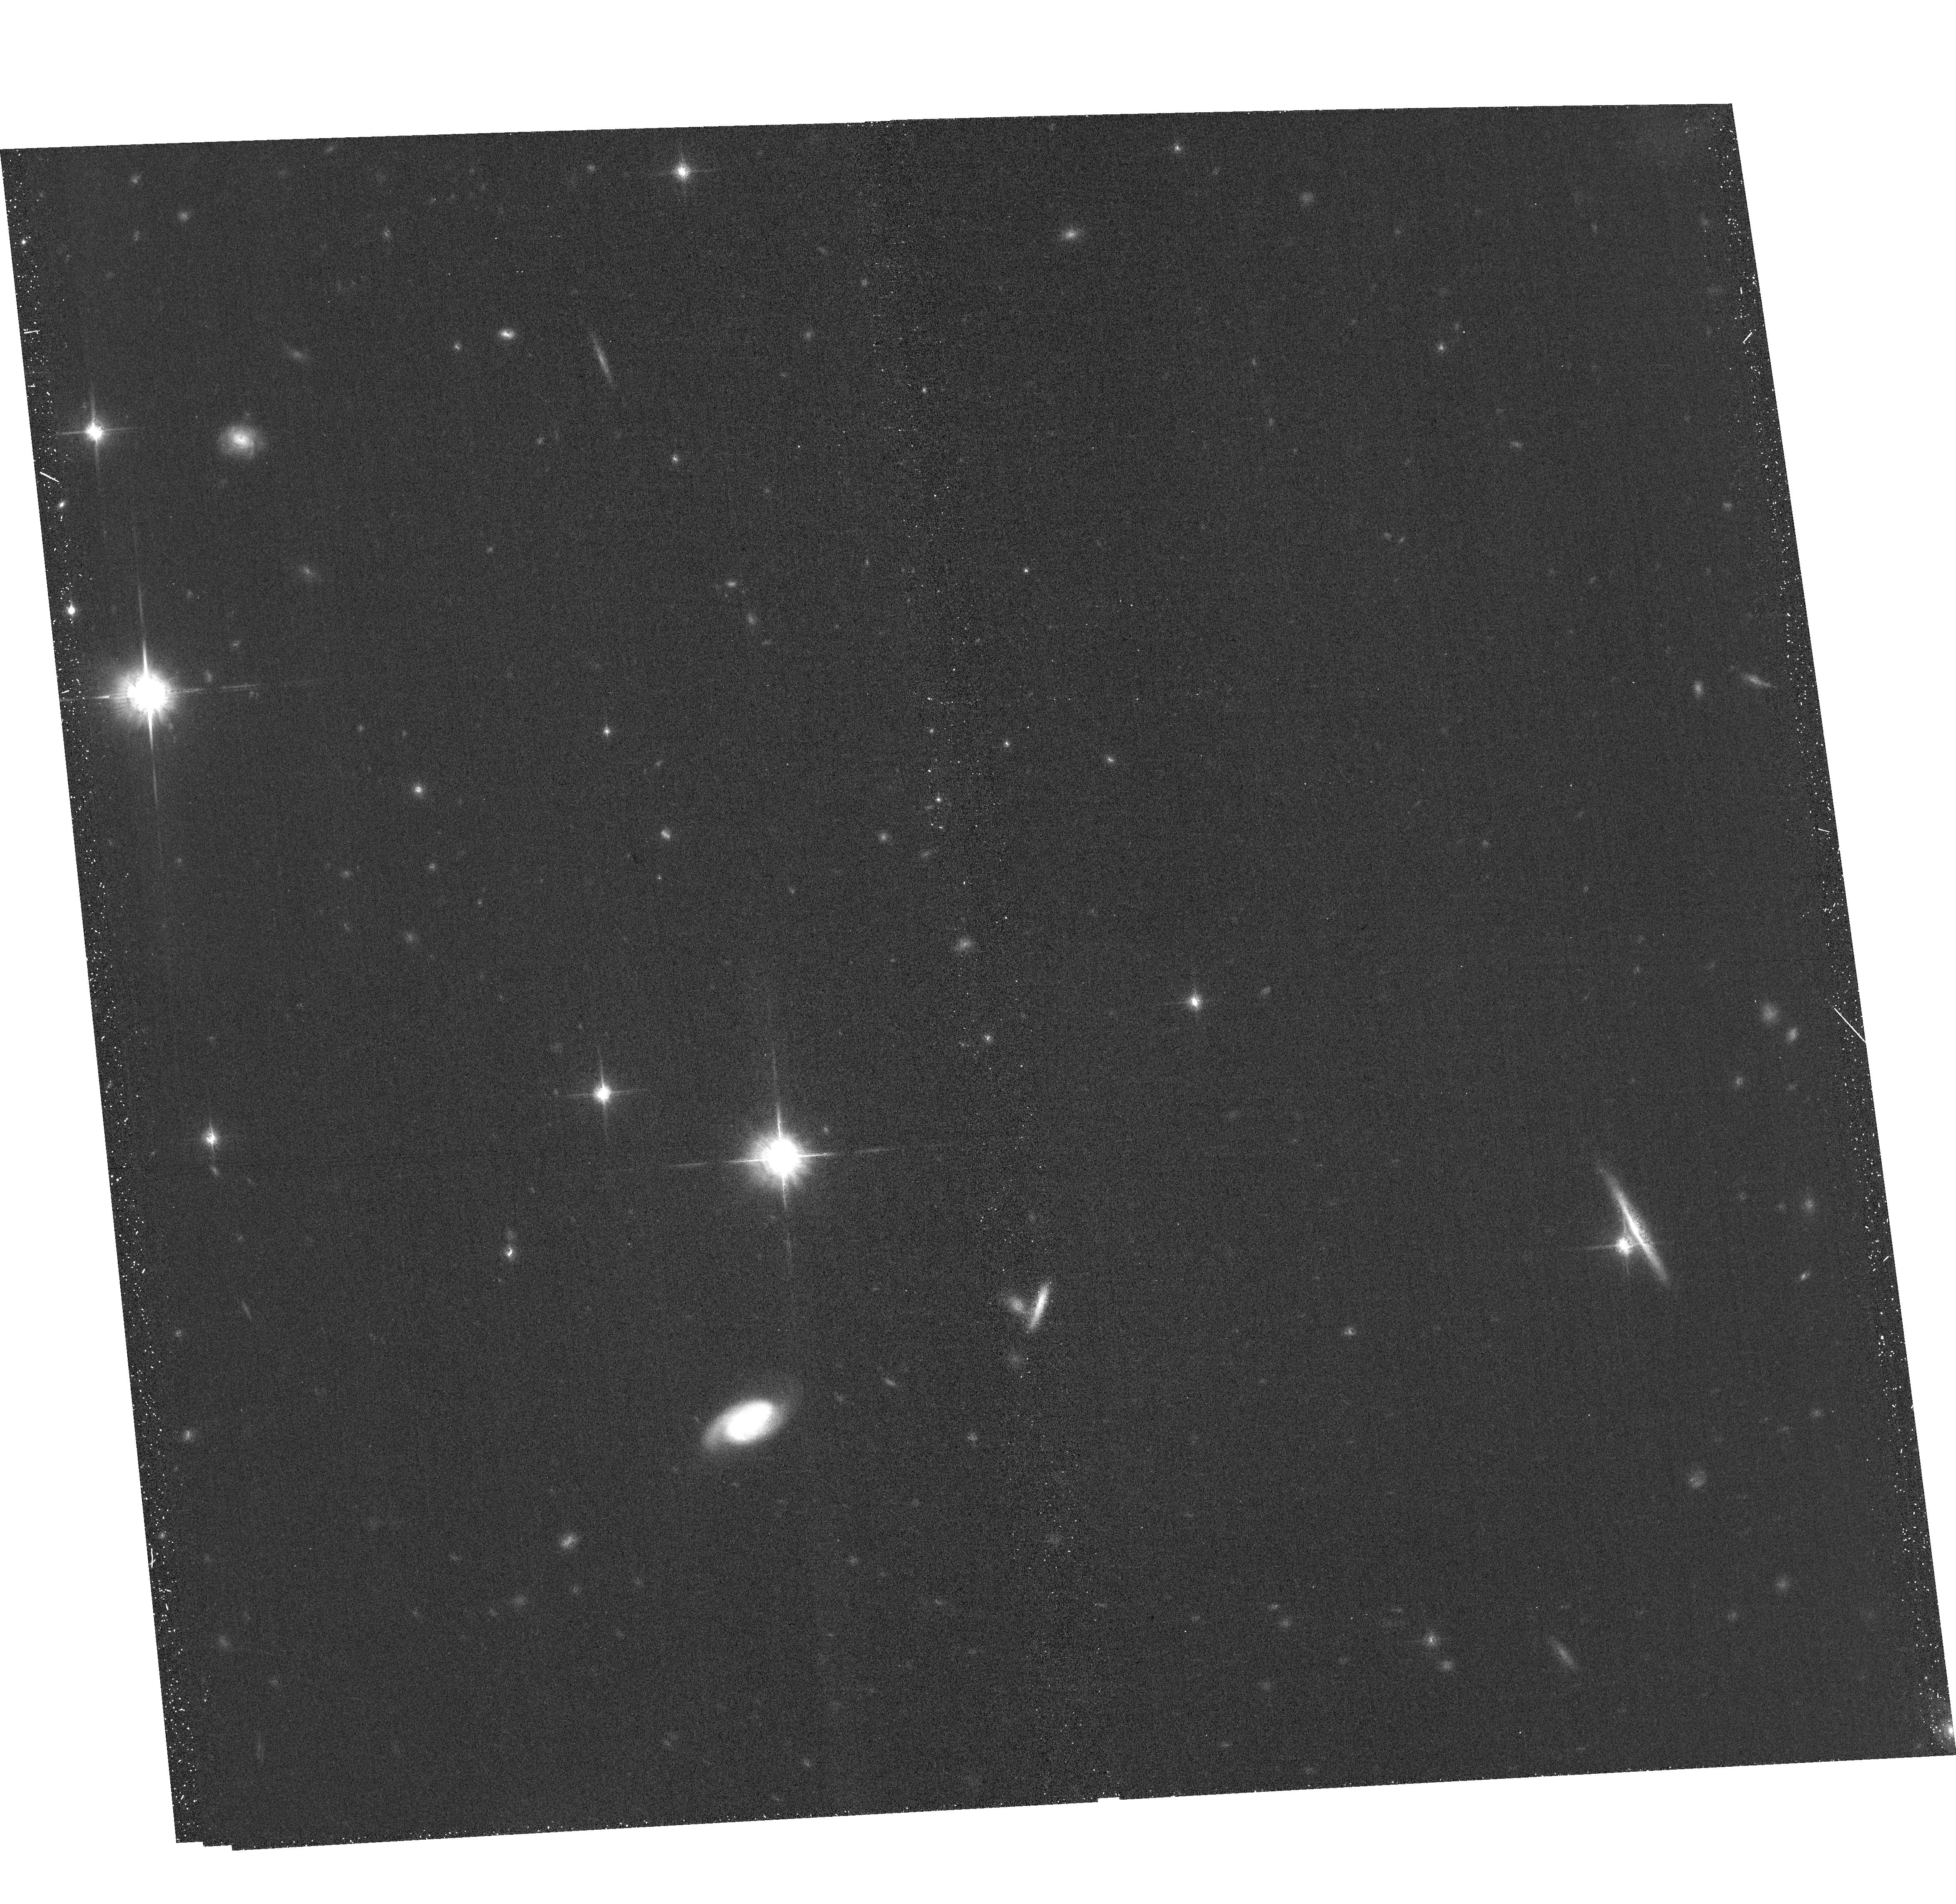
Target: CFBDSIRJ145829+101343
Instrument: ACS/WFC
Filter: F850LP
Exposure: 35 min
Observation ID: hst_17412_53_acs_wfc_f850lp_jf9953

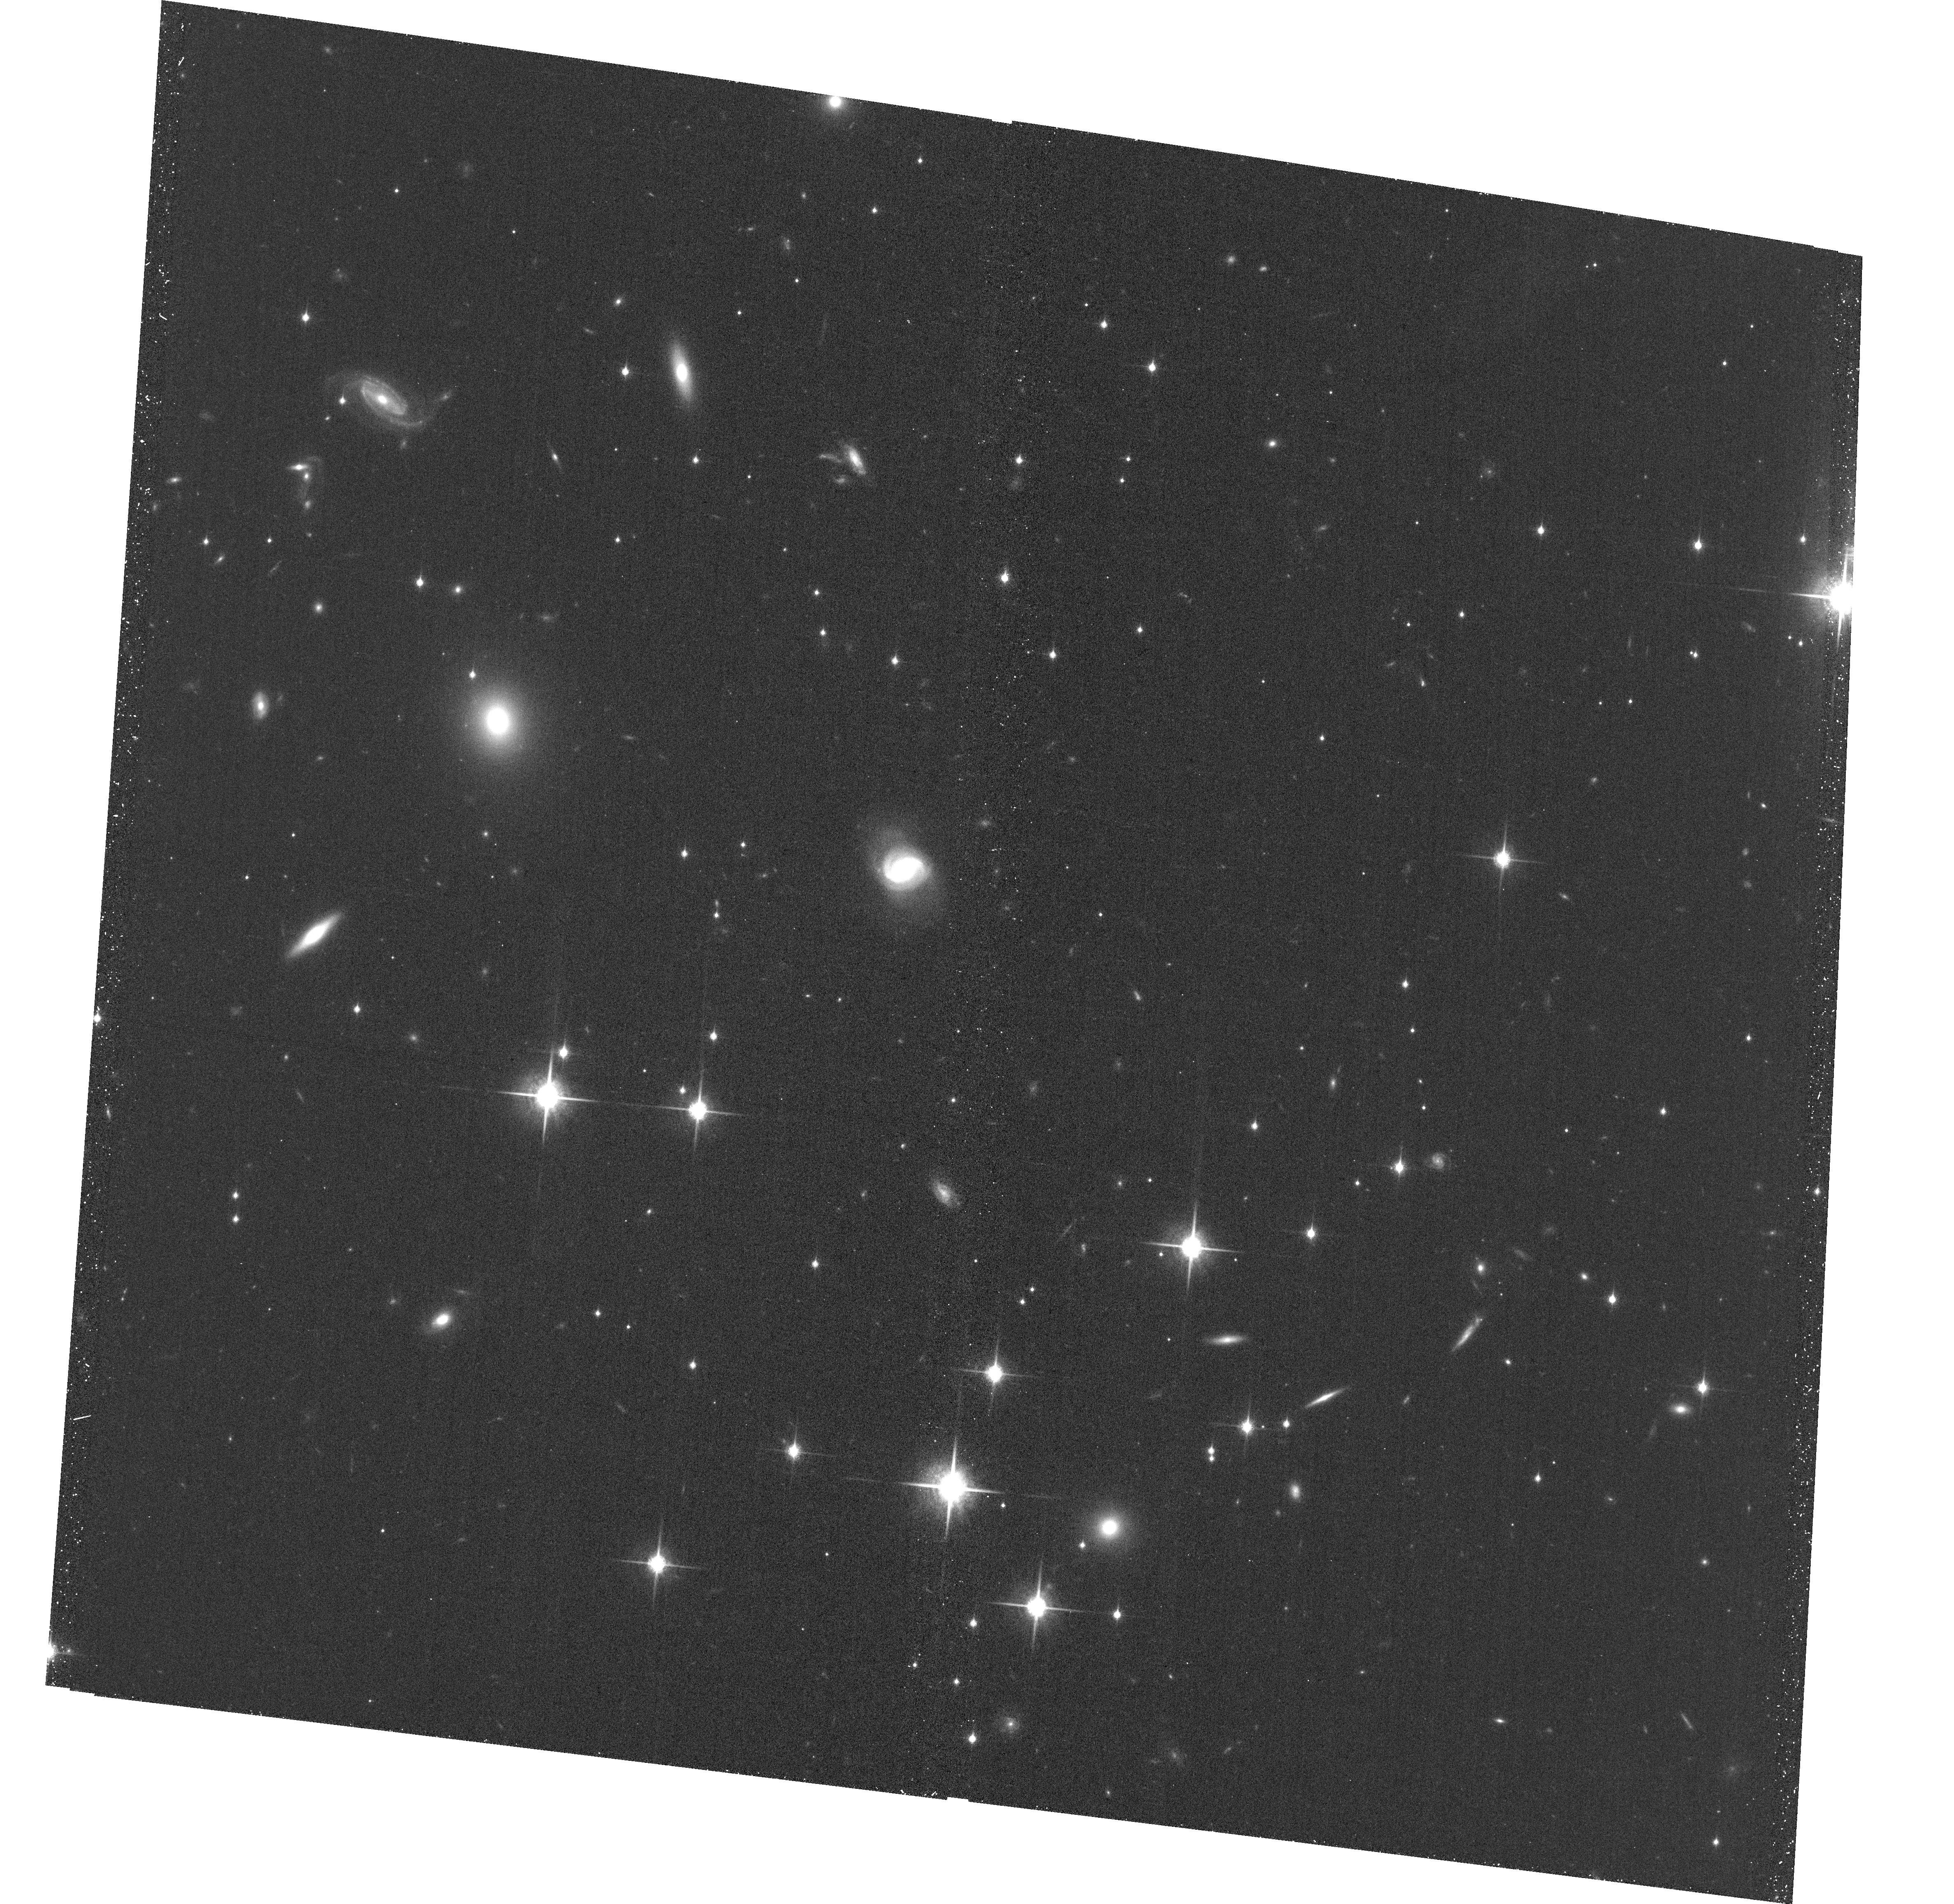
Target: WISEJ014656.66+423410.0
Instrument: ACS/WFC
Filter: F850LP
Exposure: 35 min
Observation ID: hst_17412_01_acs_wfc_f850lp_jf9901

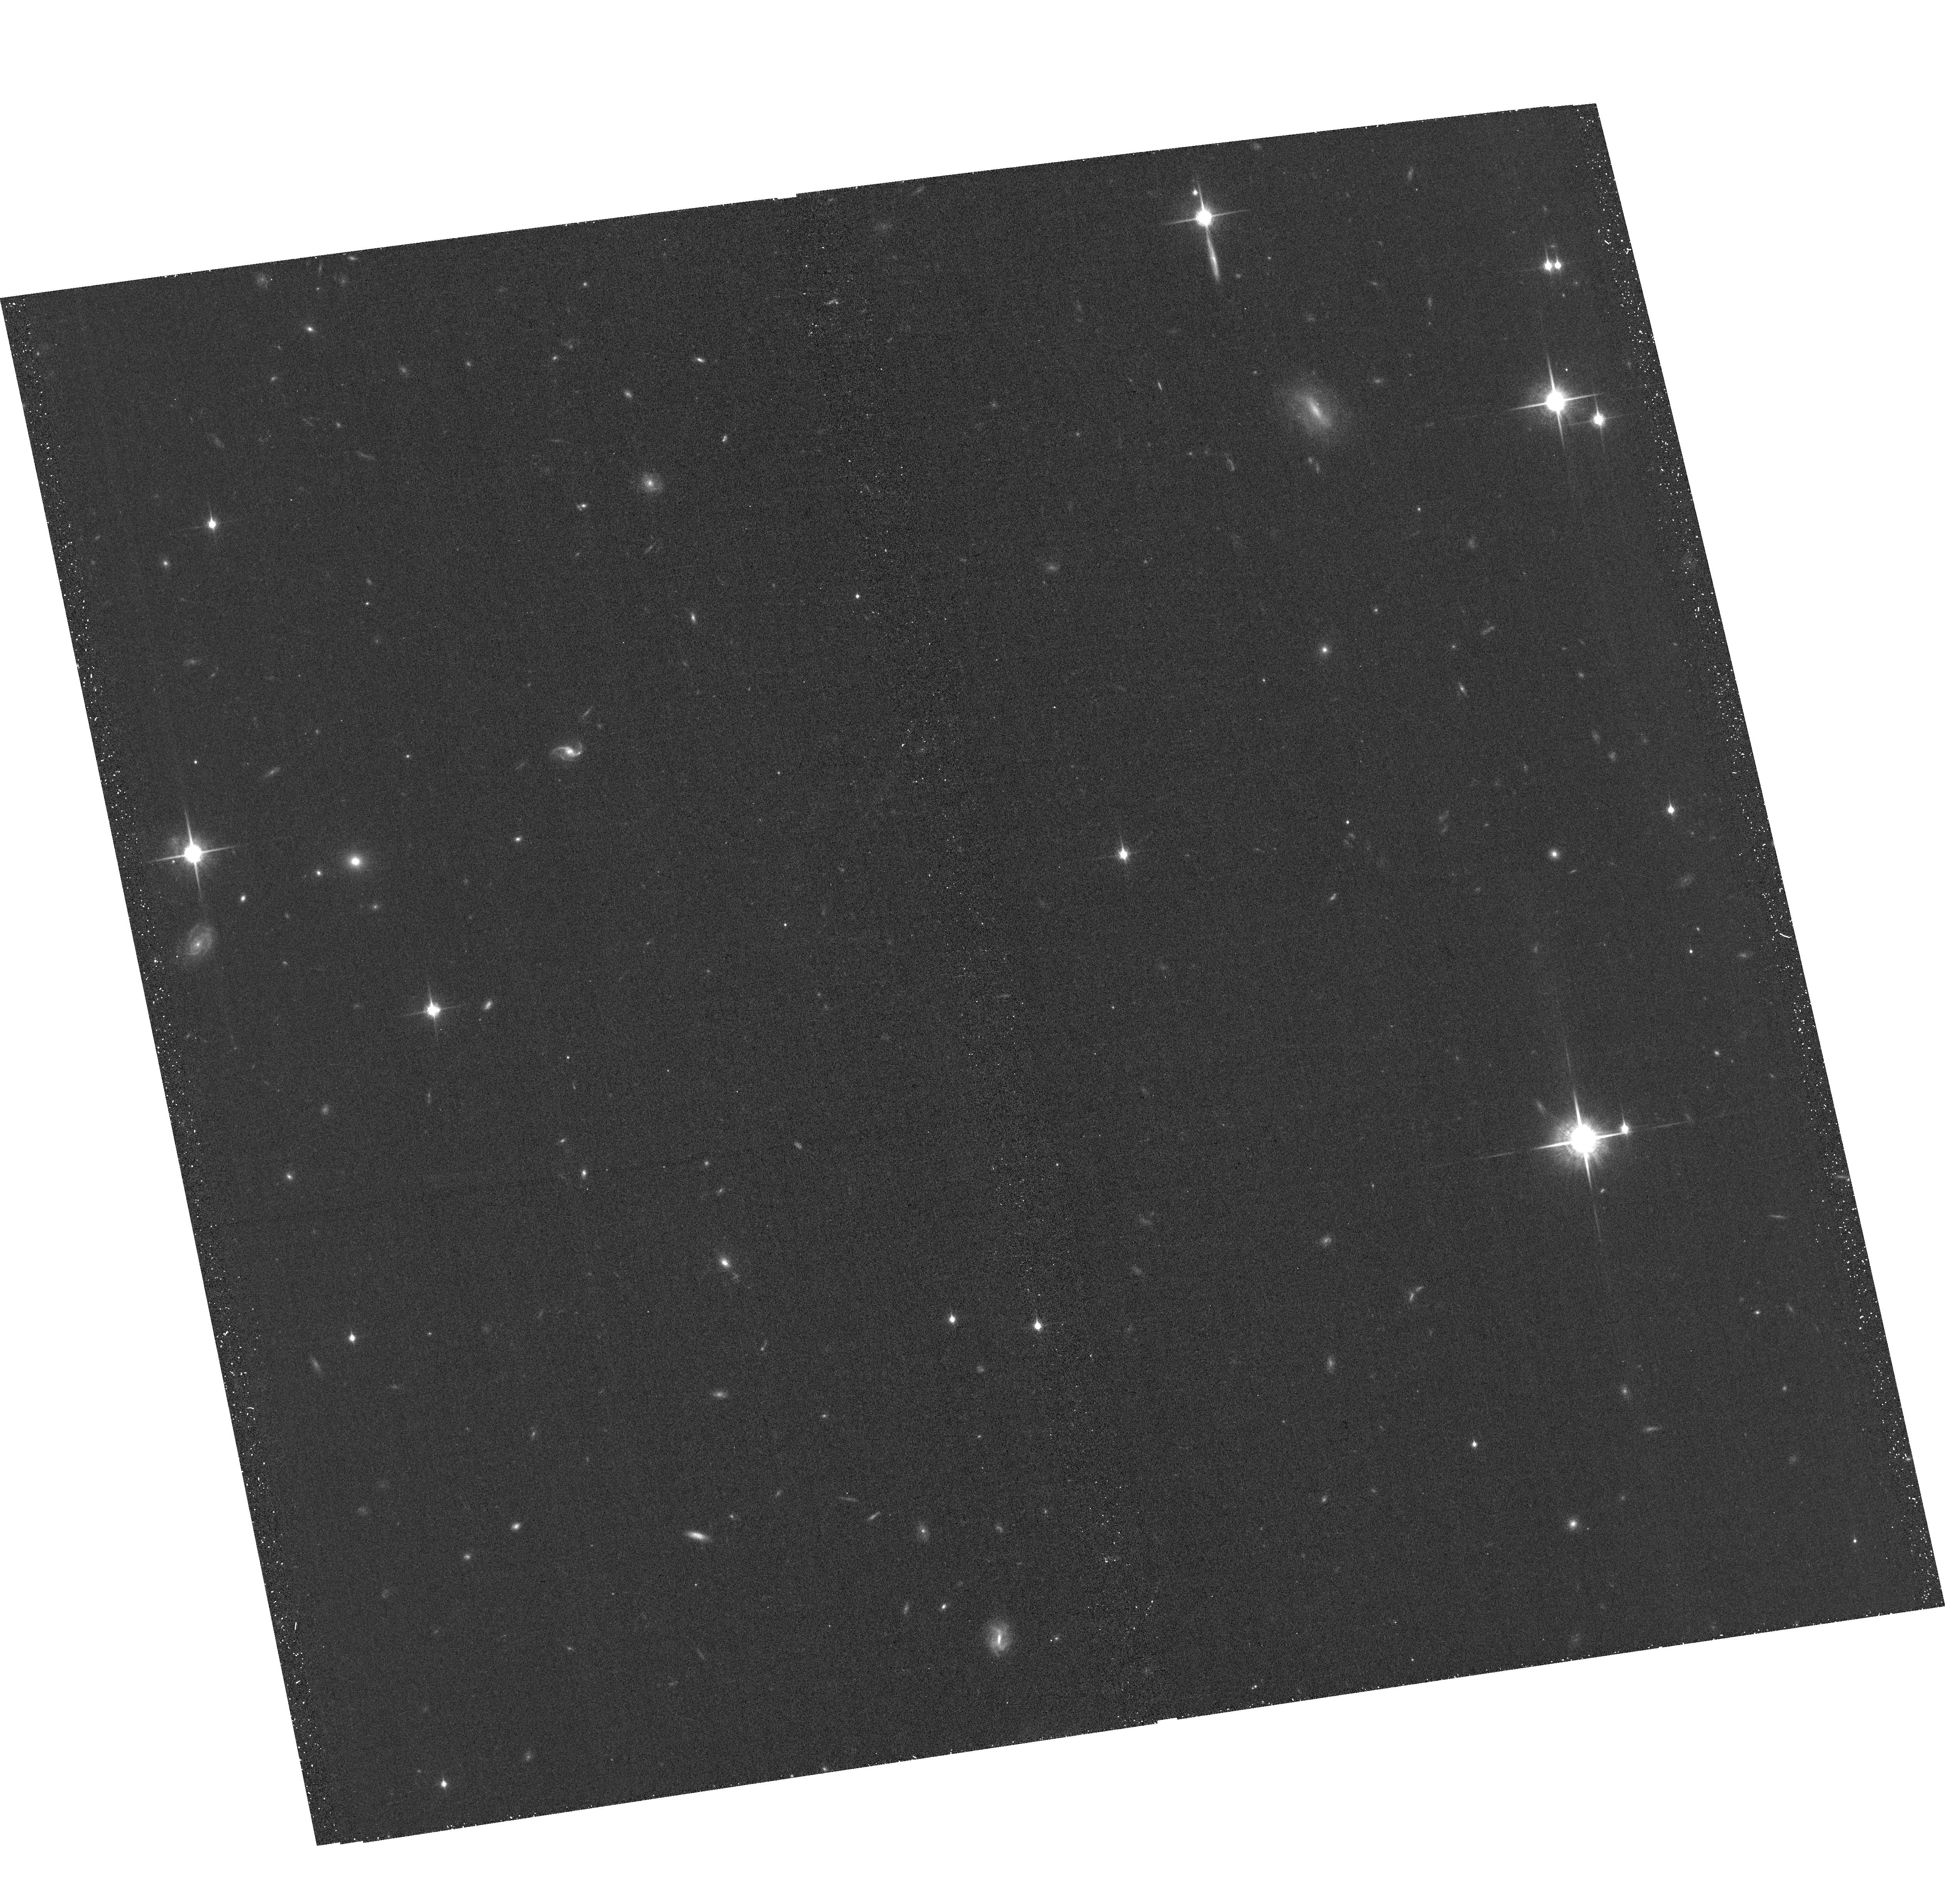
Target: WISEJ090649.35+473538.5
Instrument: ACS/WFC
Filter: F850LP
Exposure: 36 min
Observation ID: hst_17412_02_acs_wfc_f850lp_jf9902

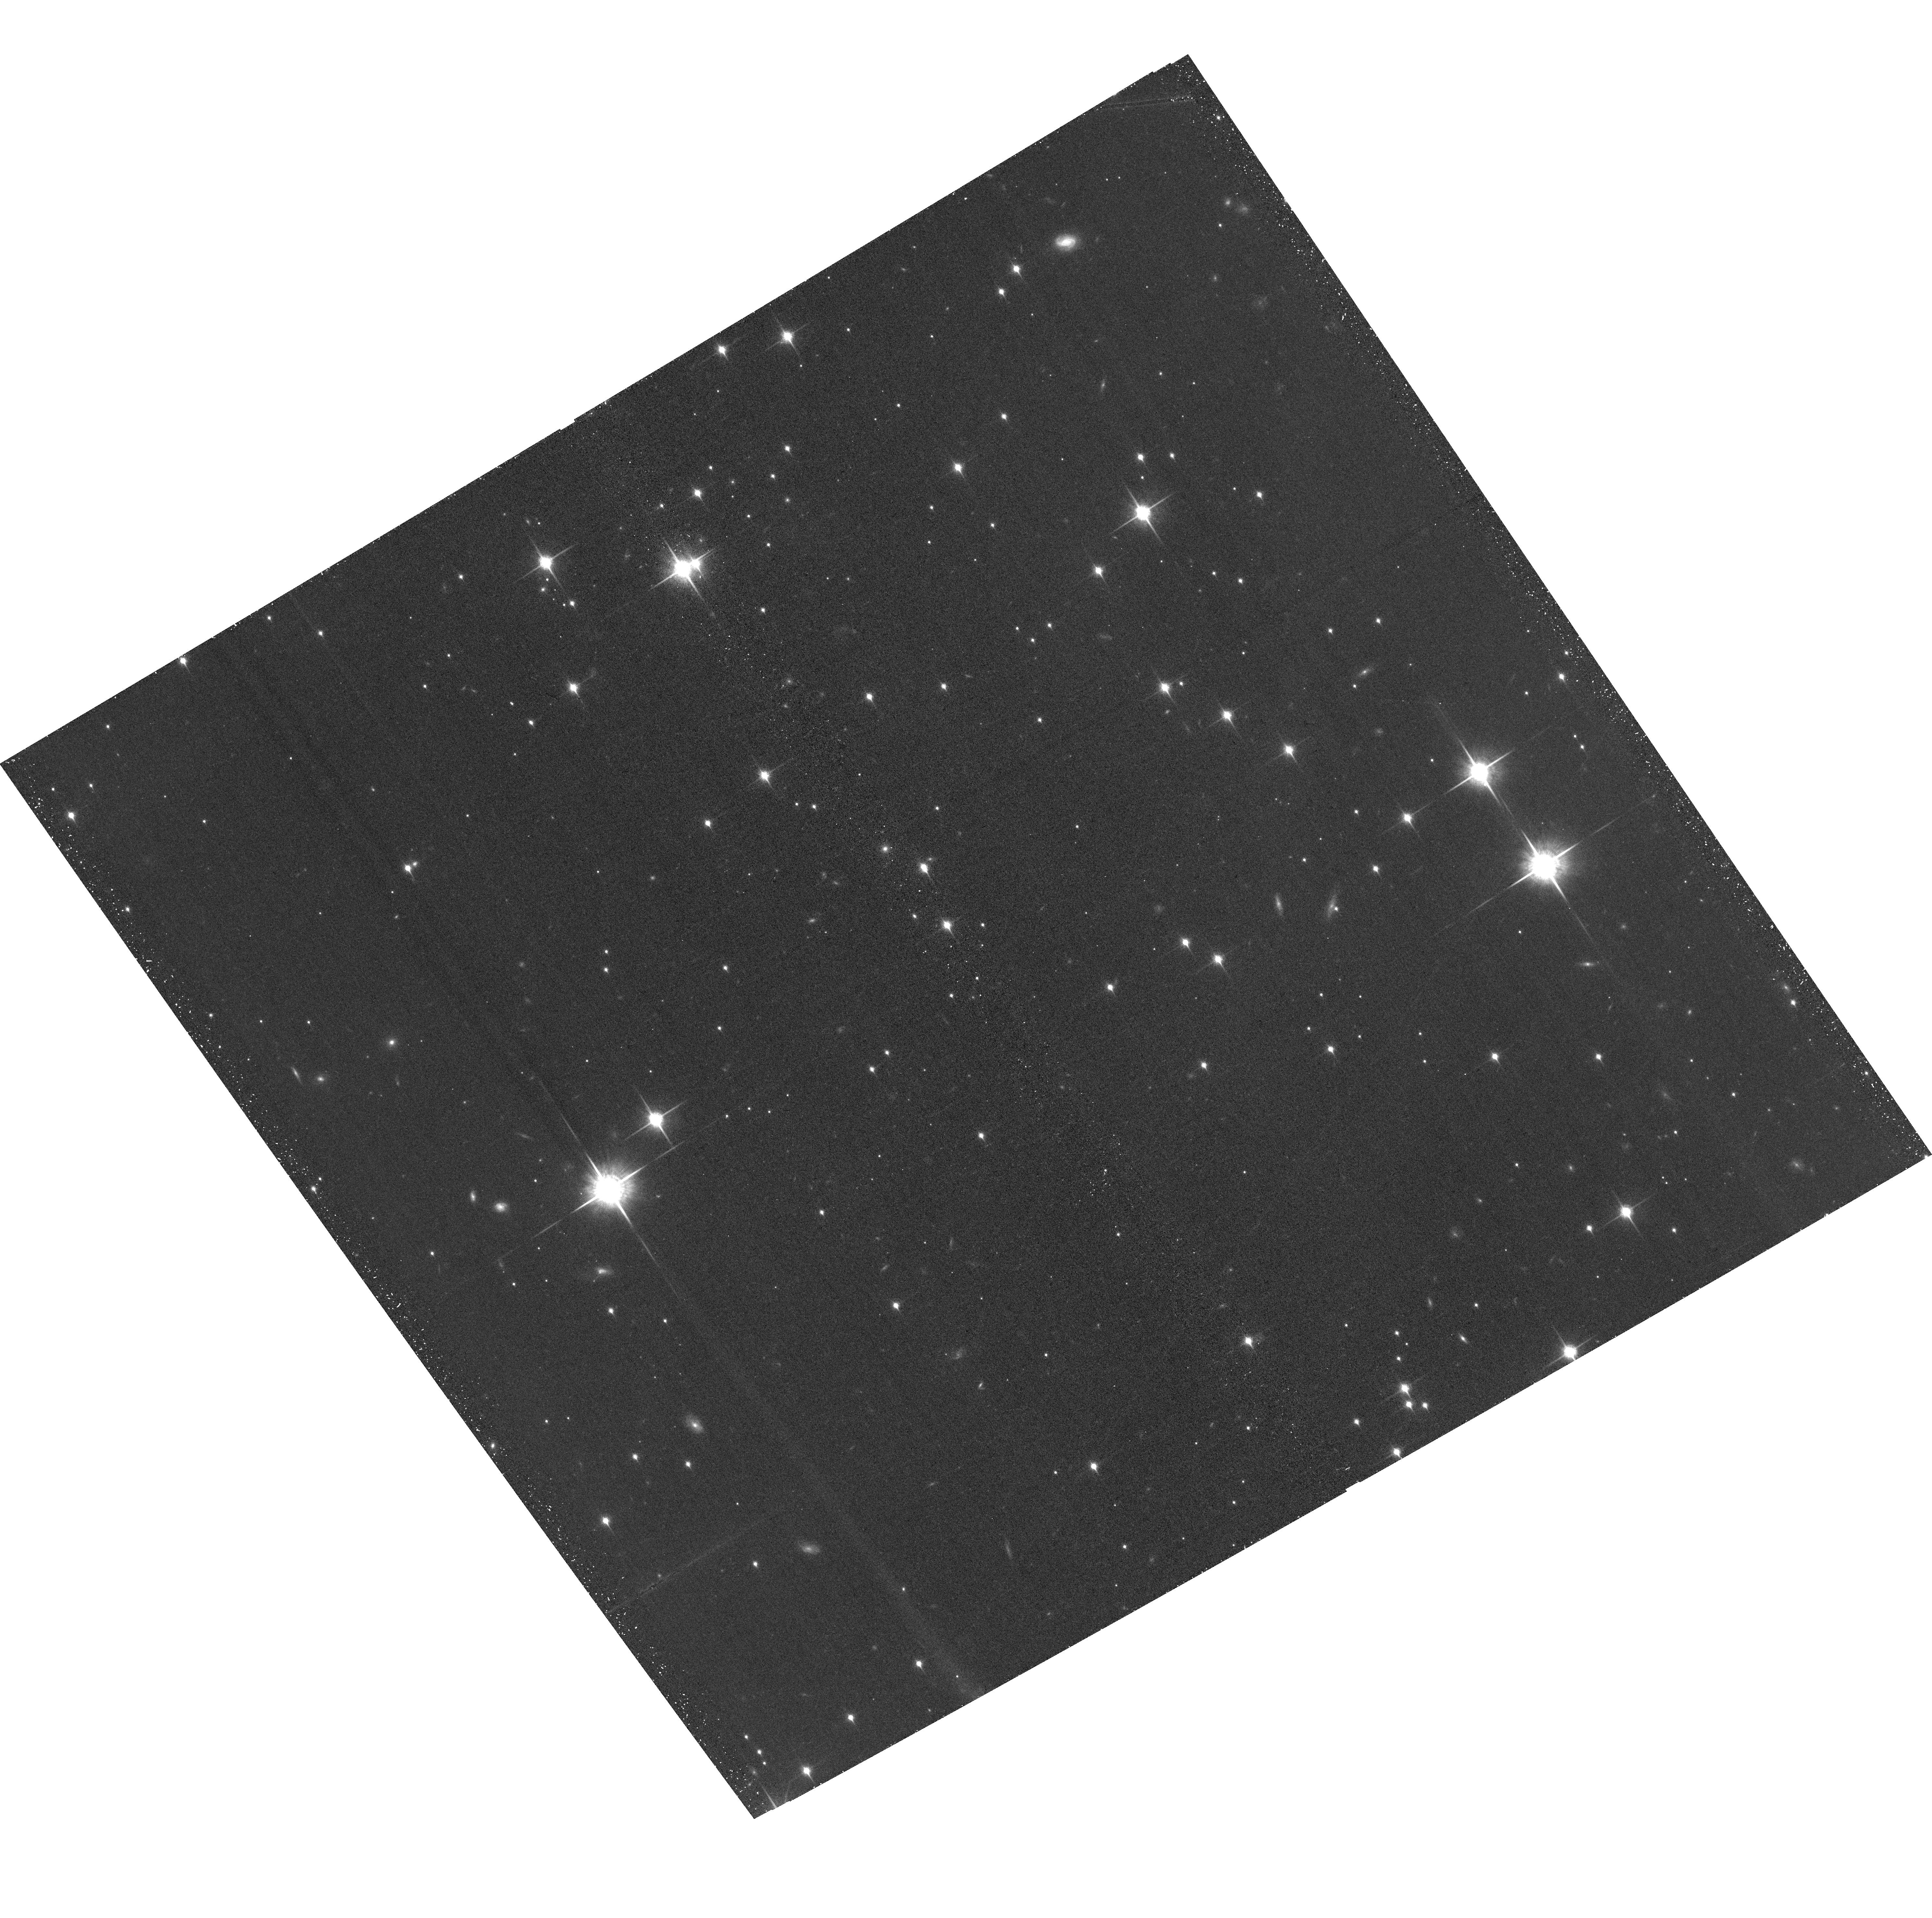
Target: WISEPCJ201546.27+664645.1
Instrument: ACS/WFC
Filter: F850LP
Exposure: 37 min
Observation ID: hst_17412_54_acs_wfc_f850lp_jf9954

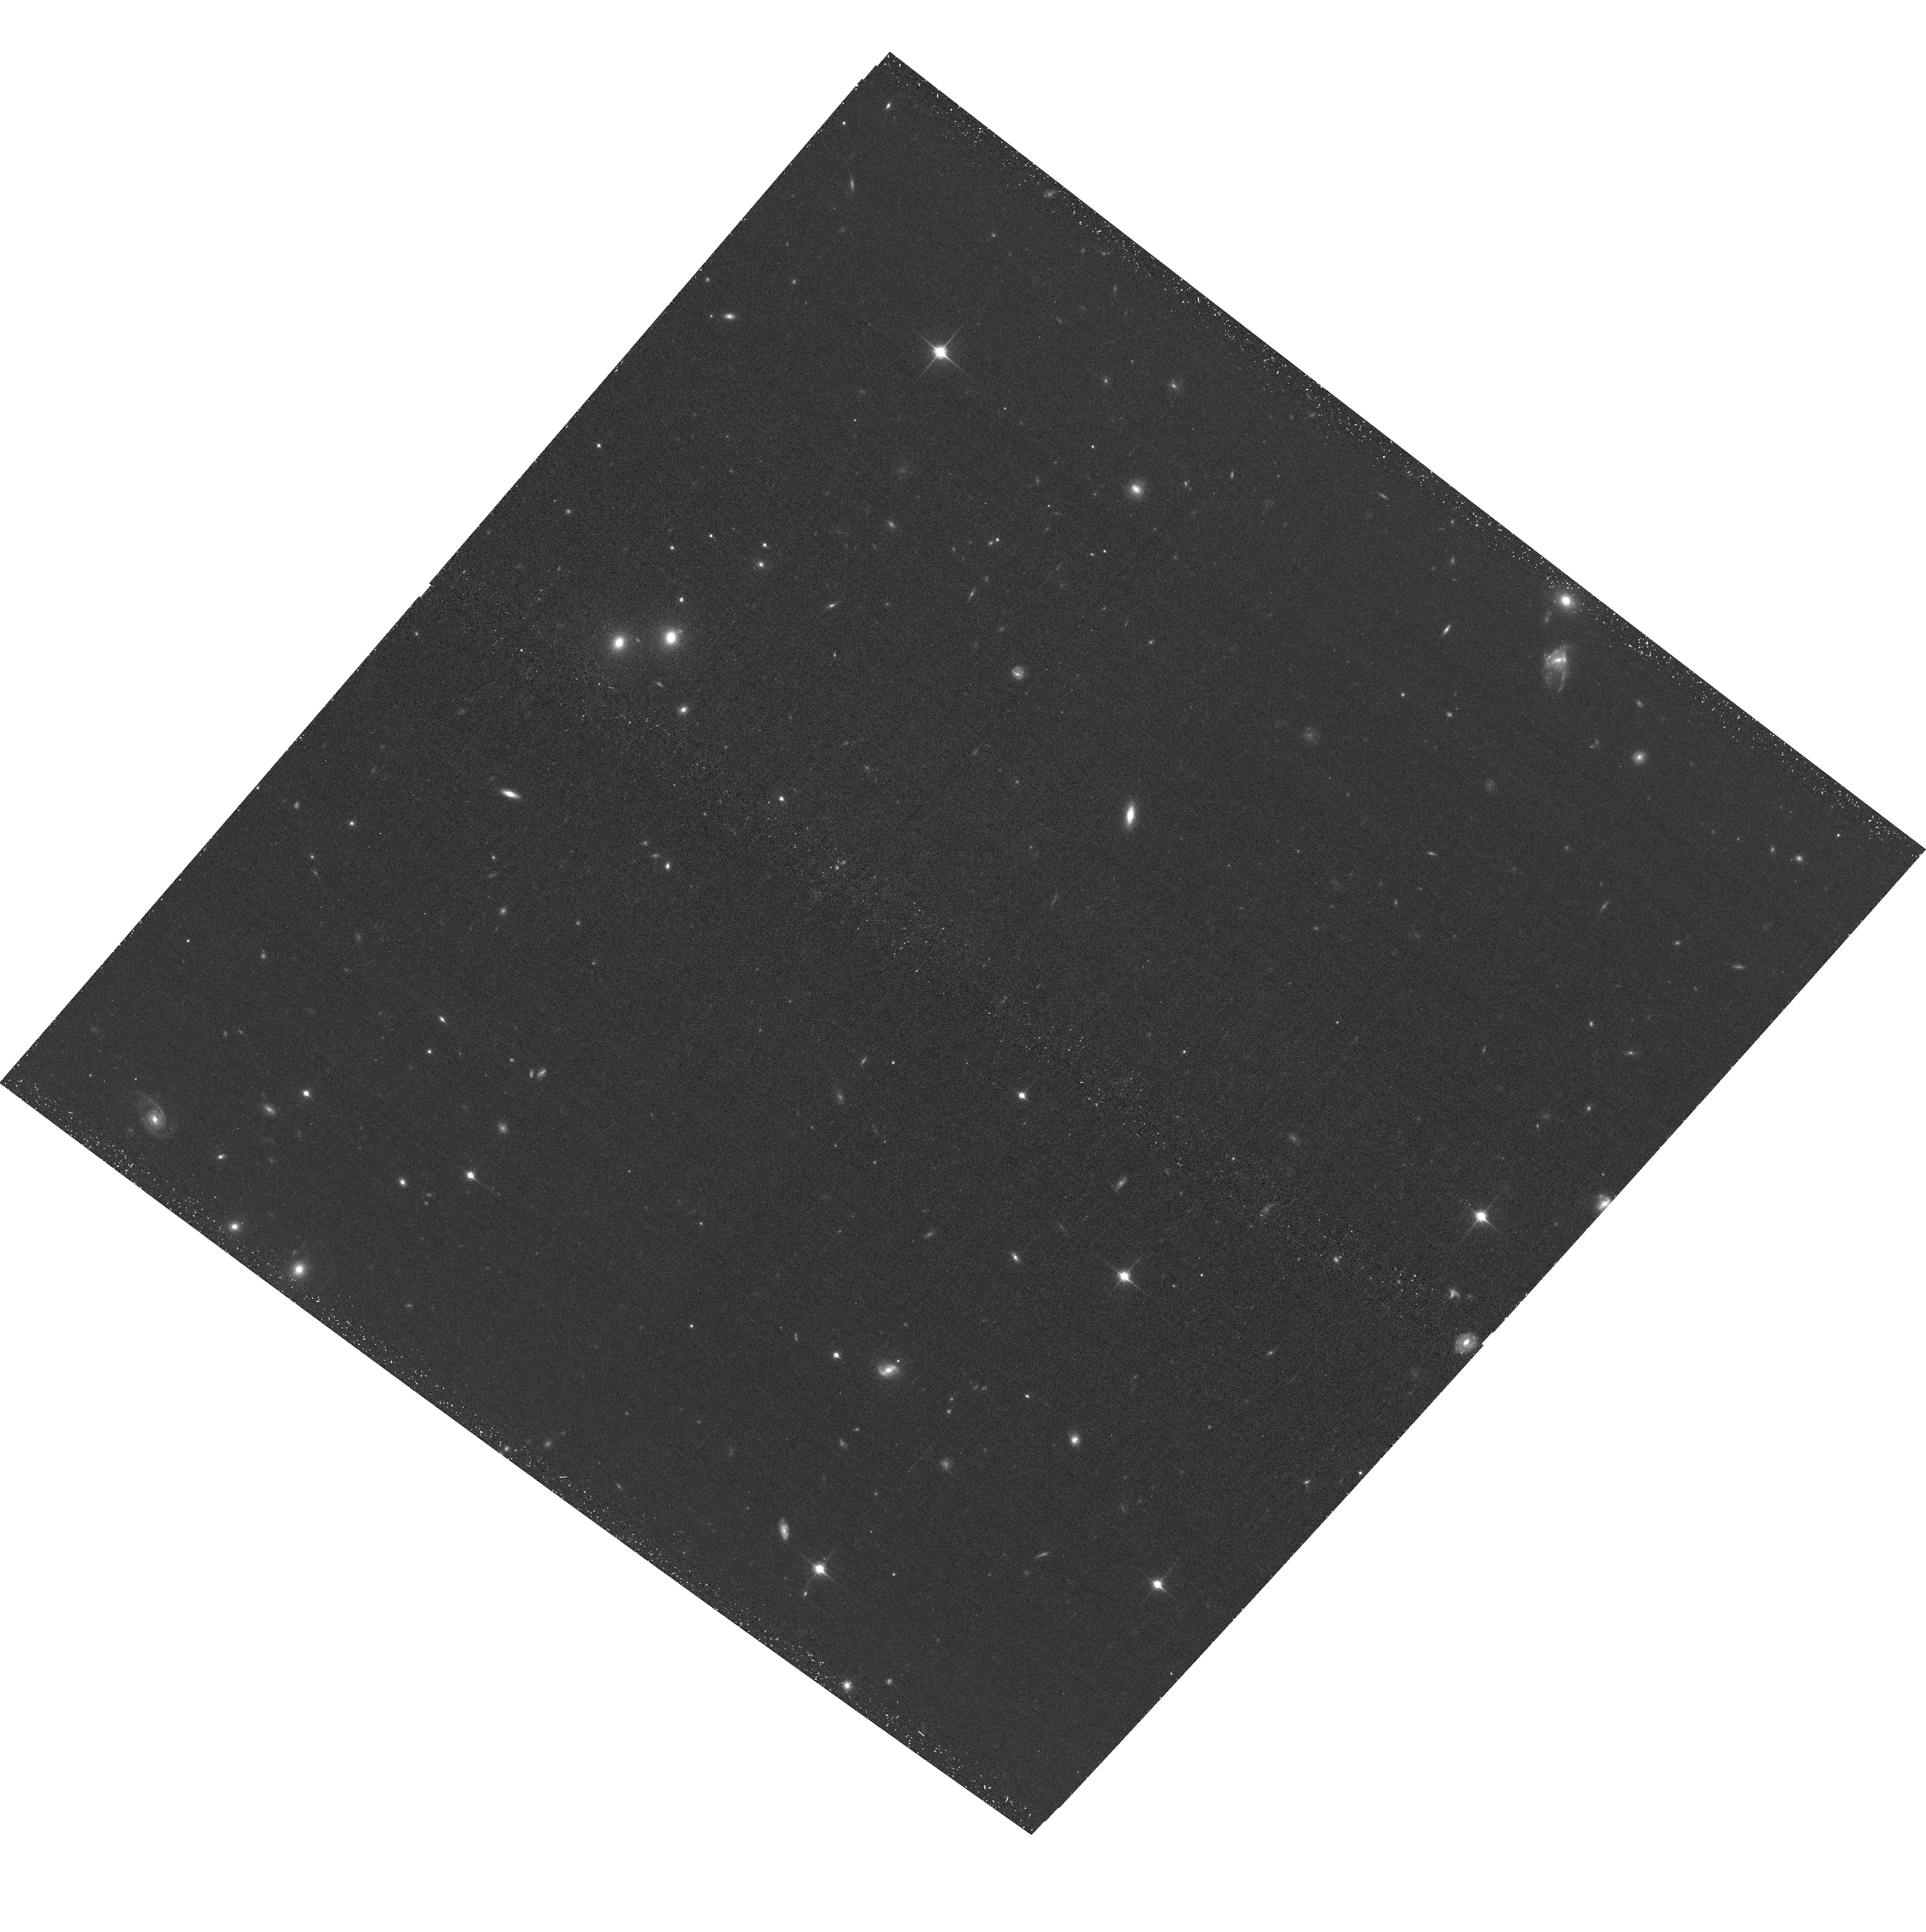
Target: CFBDSIRJ145829+101343
Instrument: ACS/WFC
Filter: F850LP
Exposure: 35 min
Observation ID: hst_17412_03_acs_wfc_f850lp_jf9903

Dynamical Masses of the Coldest Brown Dwarfs (PI: Dupuy, Trent J.)

On the cusp of the JWST era, we are still lacking mass measurements for the coldest brown dwarfs, even though mass is crucial for testing substellar models. We propose a 3-year orbit monitoring program to obtain the first sample of dynamical masses at temperatures of 400-800 K. With projected separations of only 1-3 AU, our targets are among the tightest and faintest substellar visual binaries ever found, discovered at the extreme limits of existing facilities. Resolved astrometry, combined with existing parallax data, is needed to measure their orbits, and only HST can deliver the high-precision monitoring required. These systems, composed entirely of T8-Y0 dwarfs, are likely to be the only such binaries amenable to direct mass measurements within the decade.